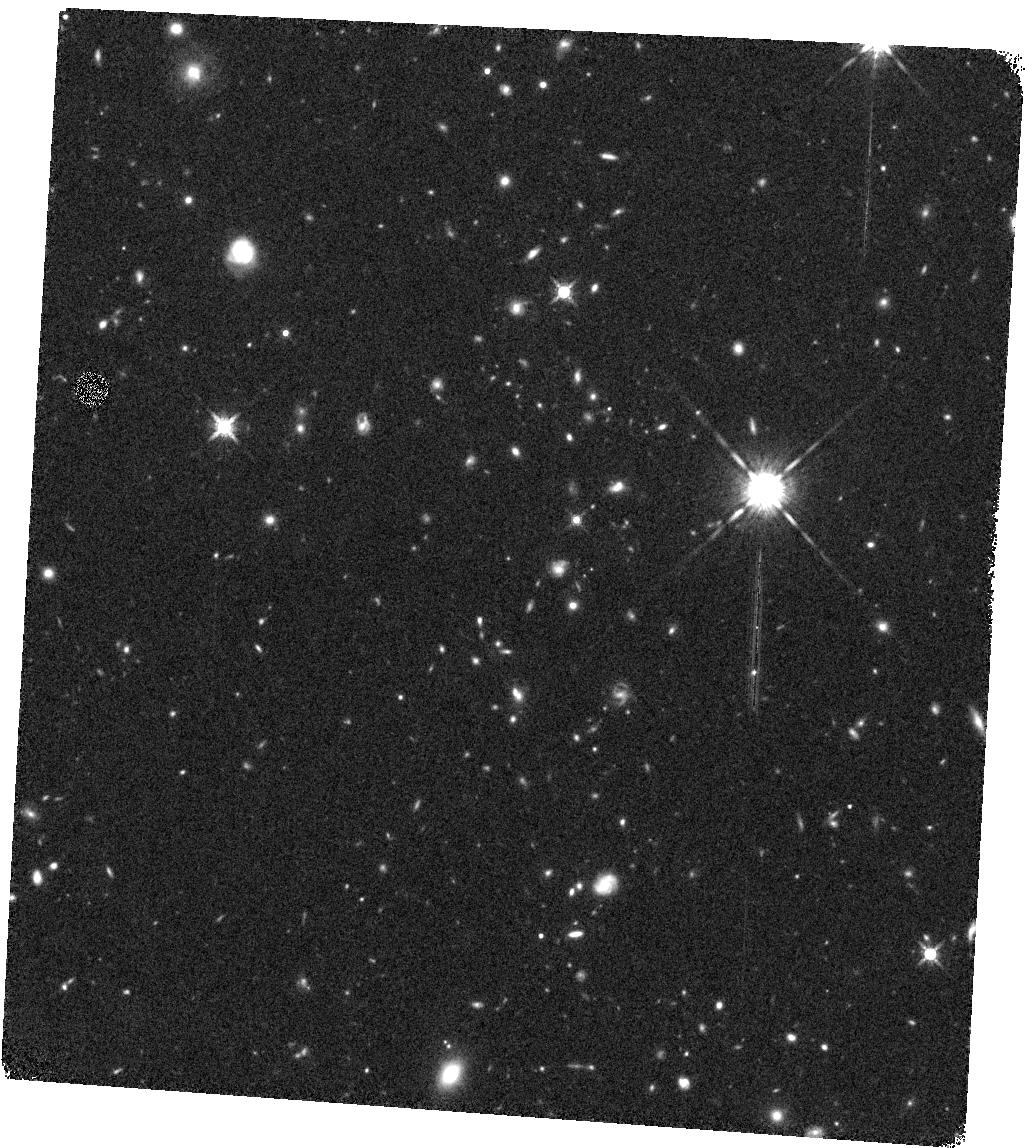
Target: J022546-035517
Instrument: WFC3/IR
Filter: F160W
Exposure: 20 min
Observation ID: hst_13306_05_wfc3_ir_f160w_icca05

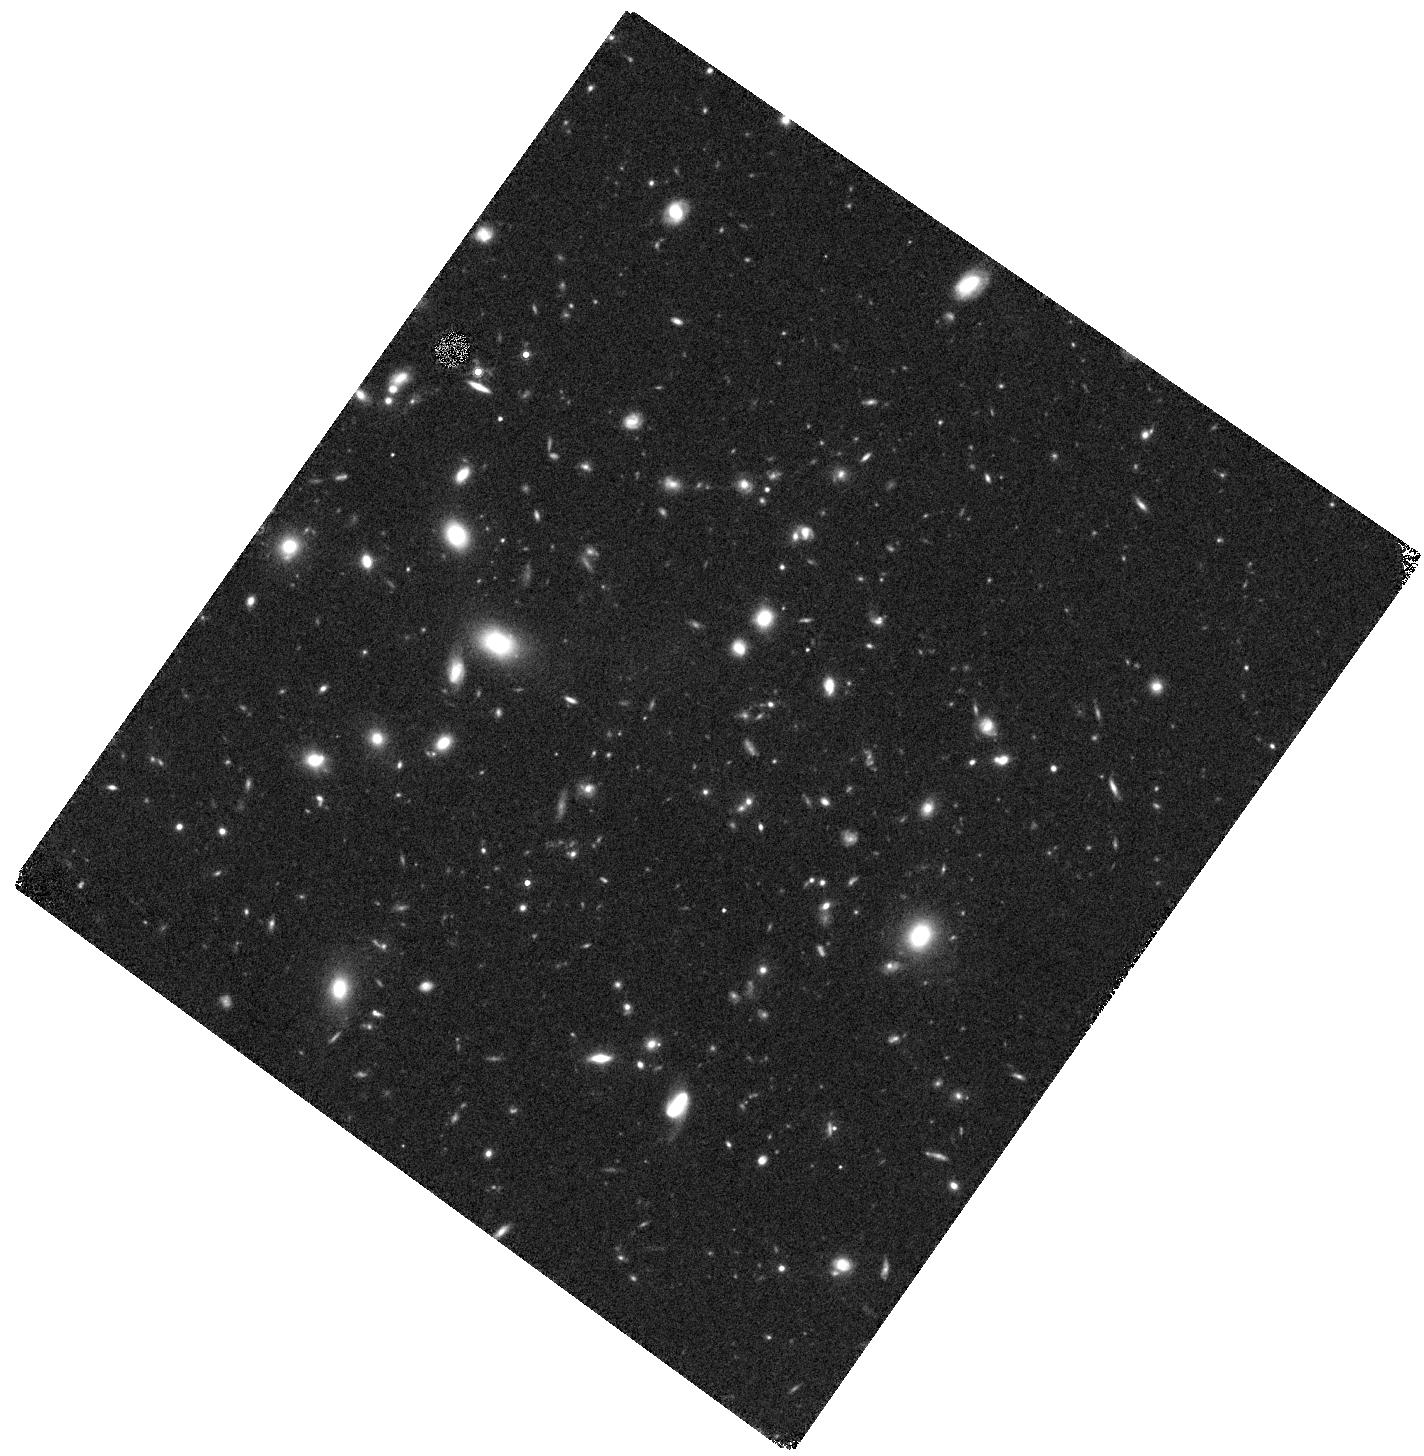
Target: J022426-032330
Instrument: WFC3/IR
Filter: F160W
Exposure: 20 min
Observation ID: hst_13306_03_wfc3_ir_f160w_icca03

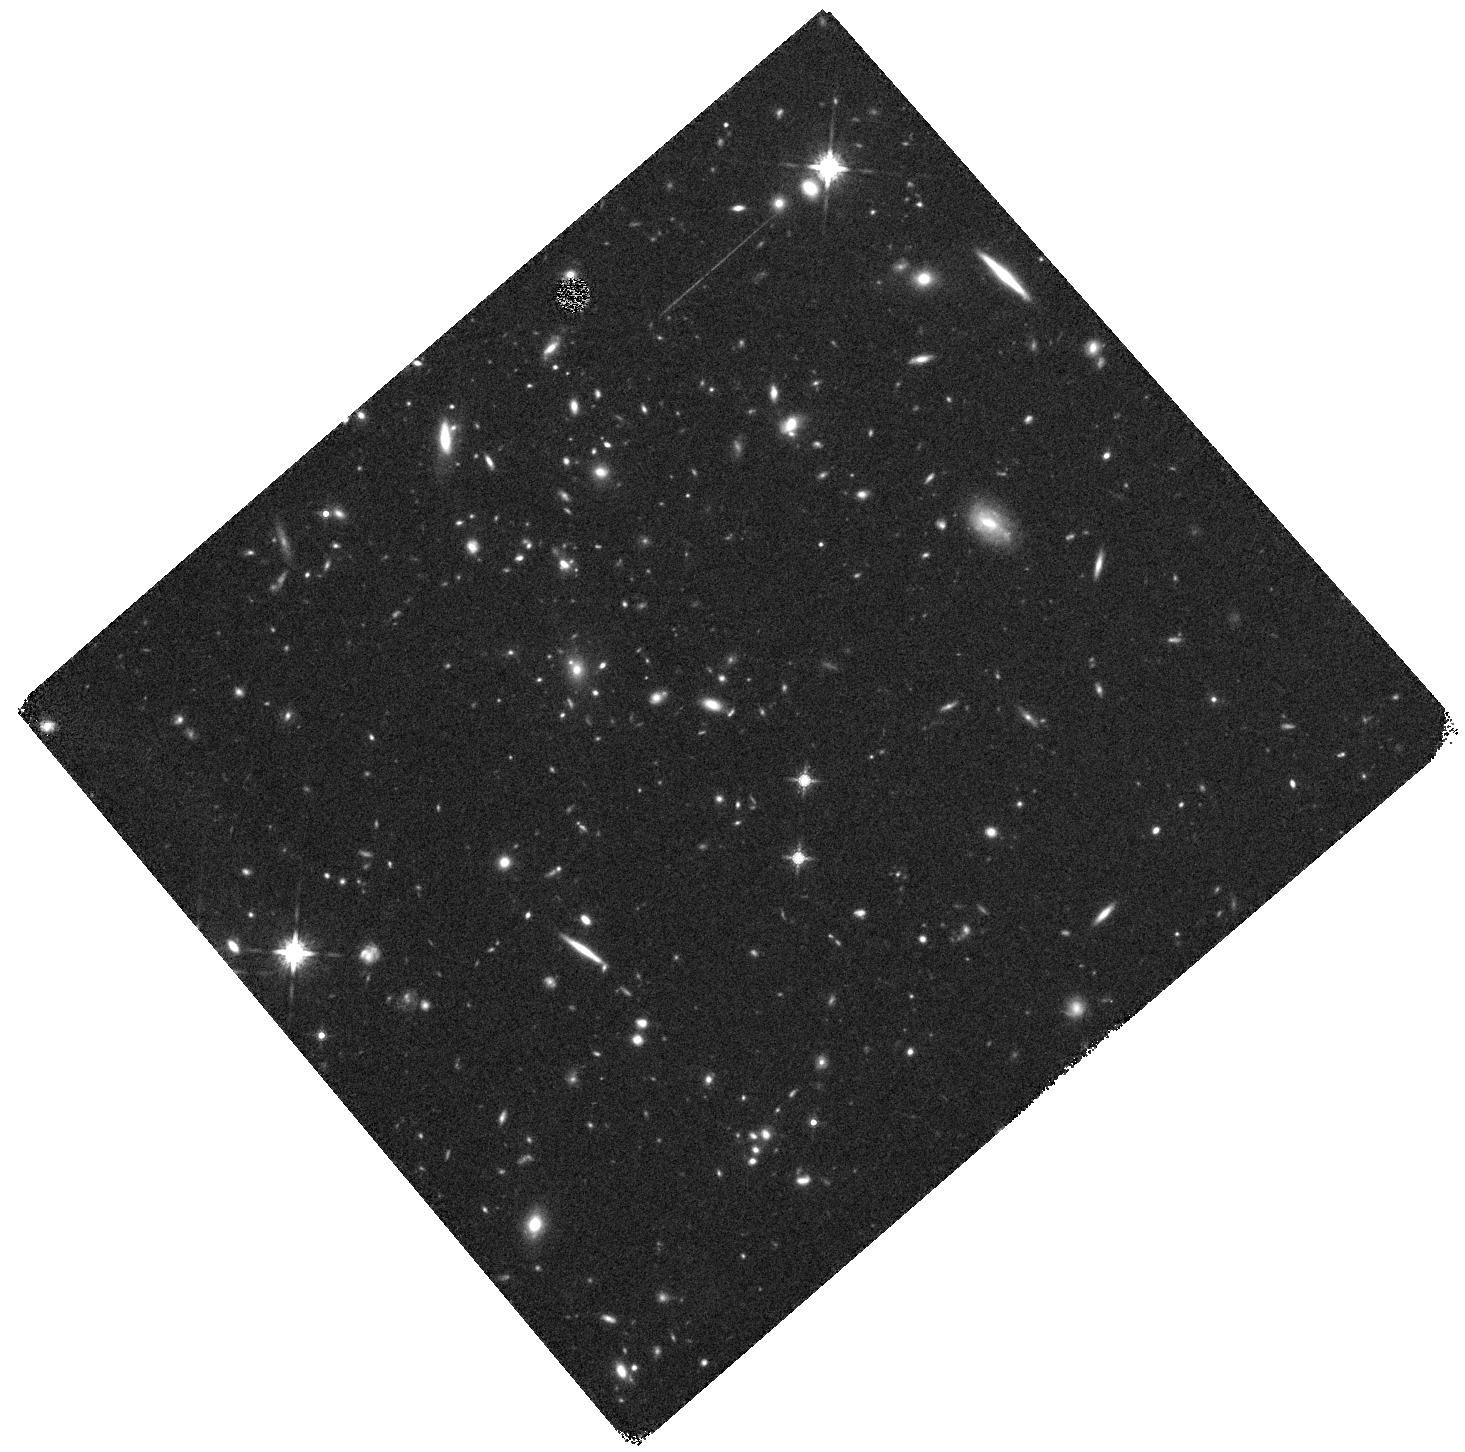
Target: J033056-284300
Instrument: WFC3/IR
Filter: F160W
Exposure: 21 min
Observation ID: hst_13306_02_wfc3_ir_f160w_icca02

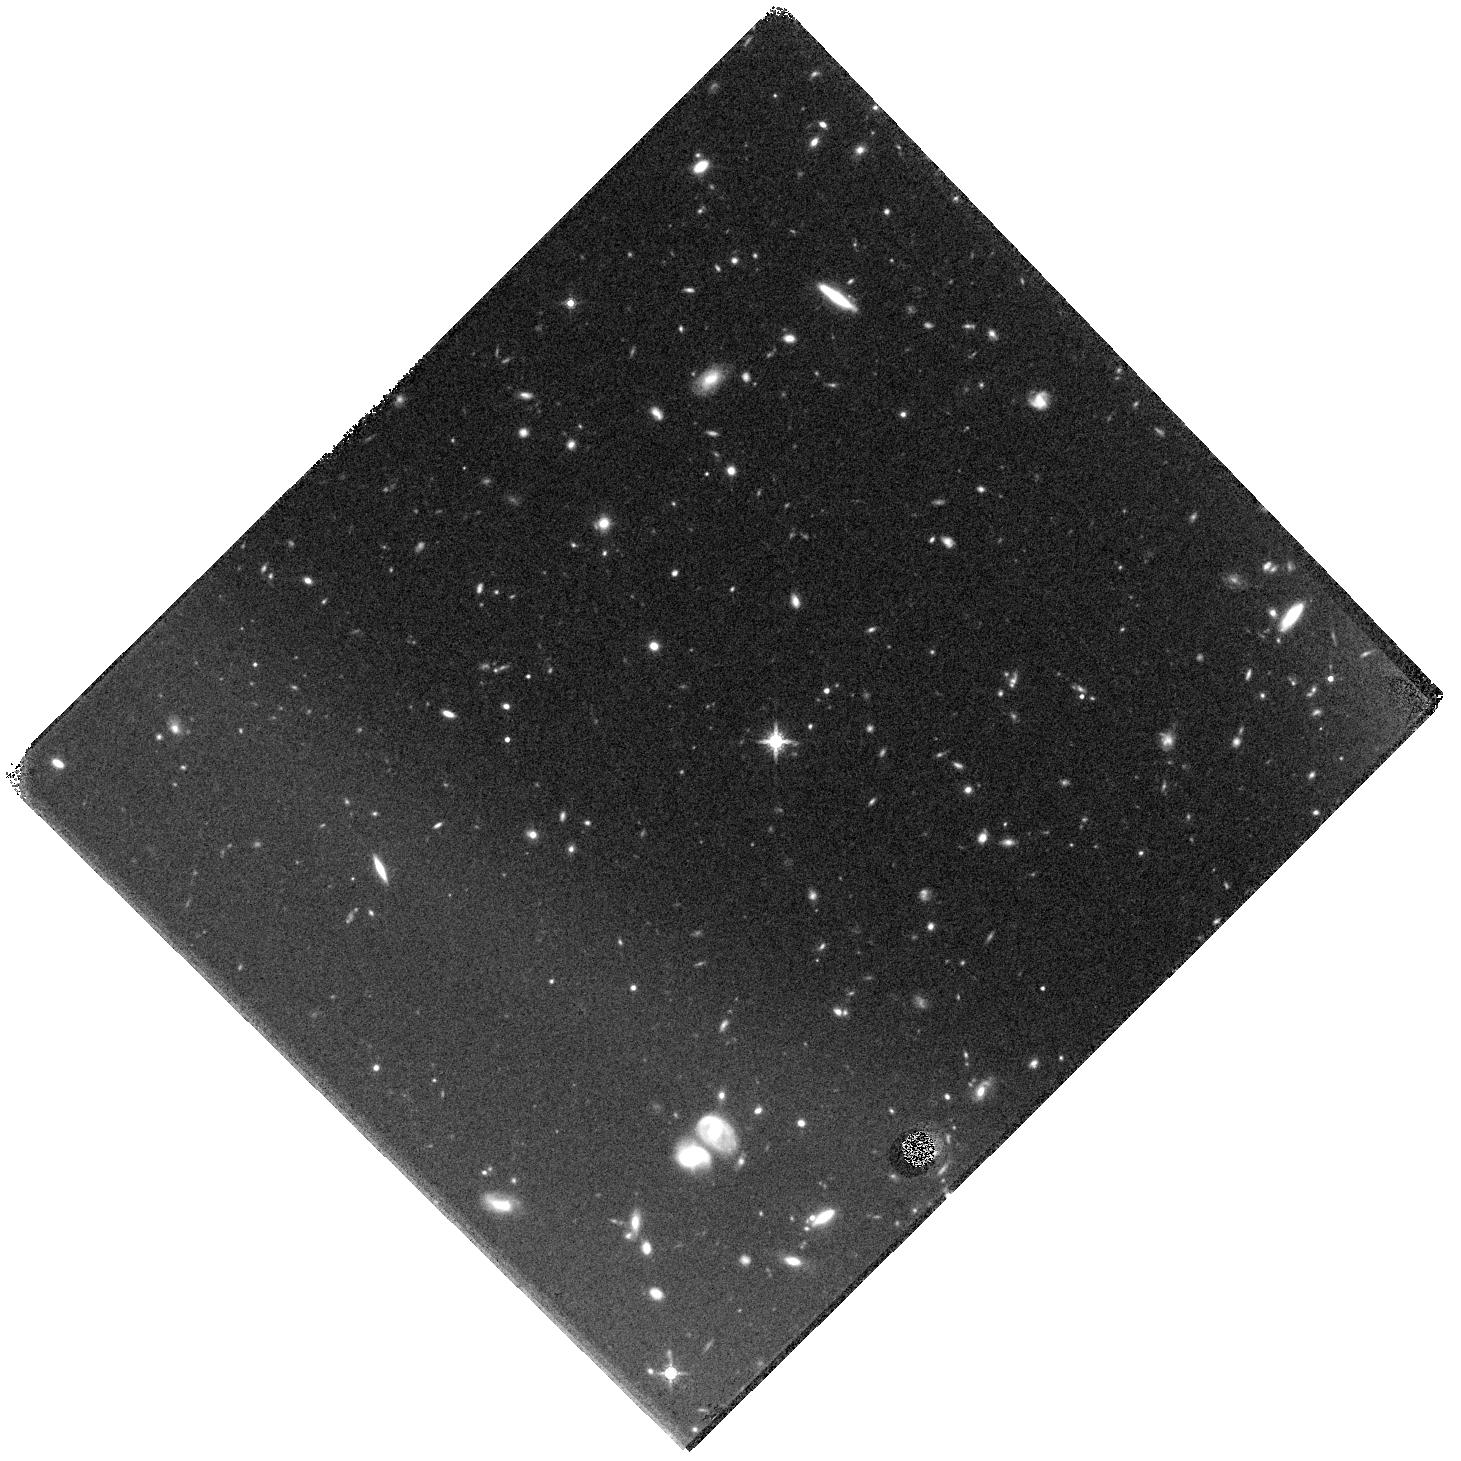
Target: J105348+580444
Instrument: WFC3/IR
Filter: F160W
Exposure: 21 min
Observation ID: hst_13306_08_wfc3_ir_f160w_icca08

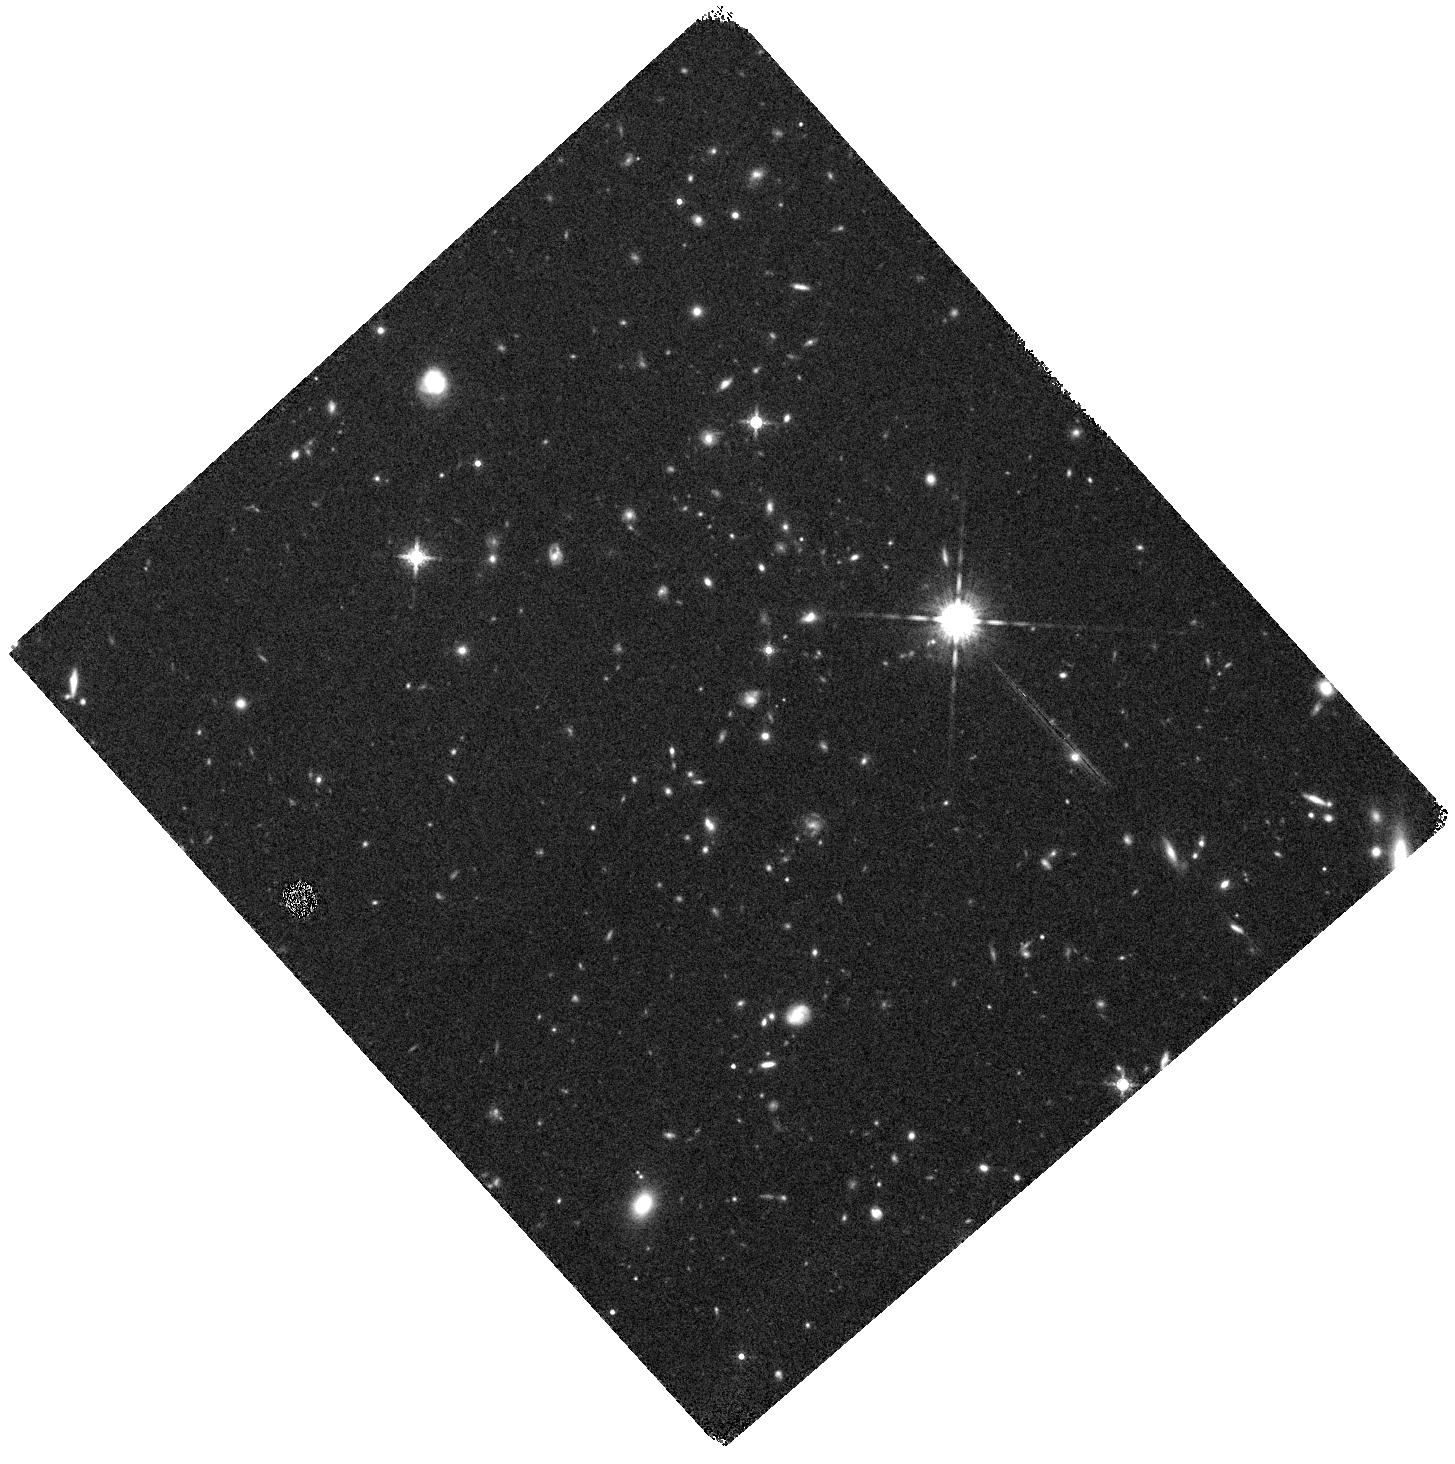
Target: J022546-035517
Instrument: WFC3/IR
Filter: F160W
Exposure: 20 min
Observation ID: hst_13306_06_wfc3_ir_f160w_icca06

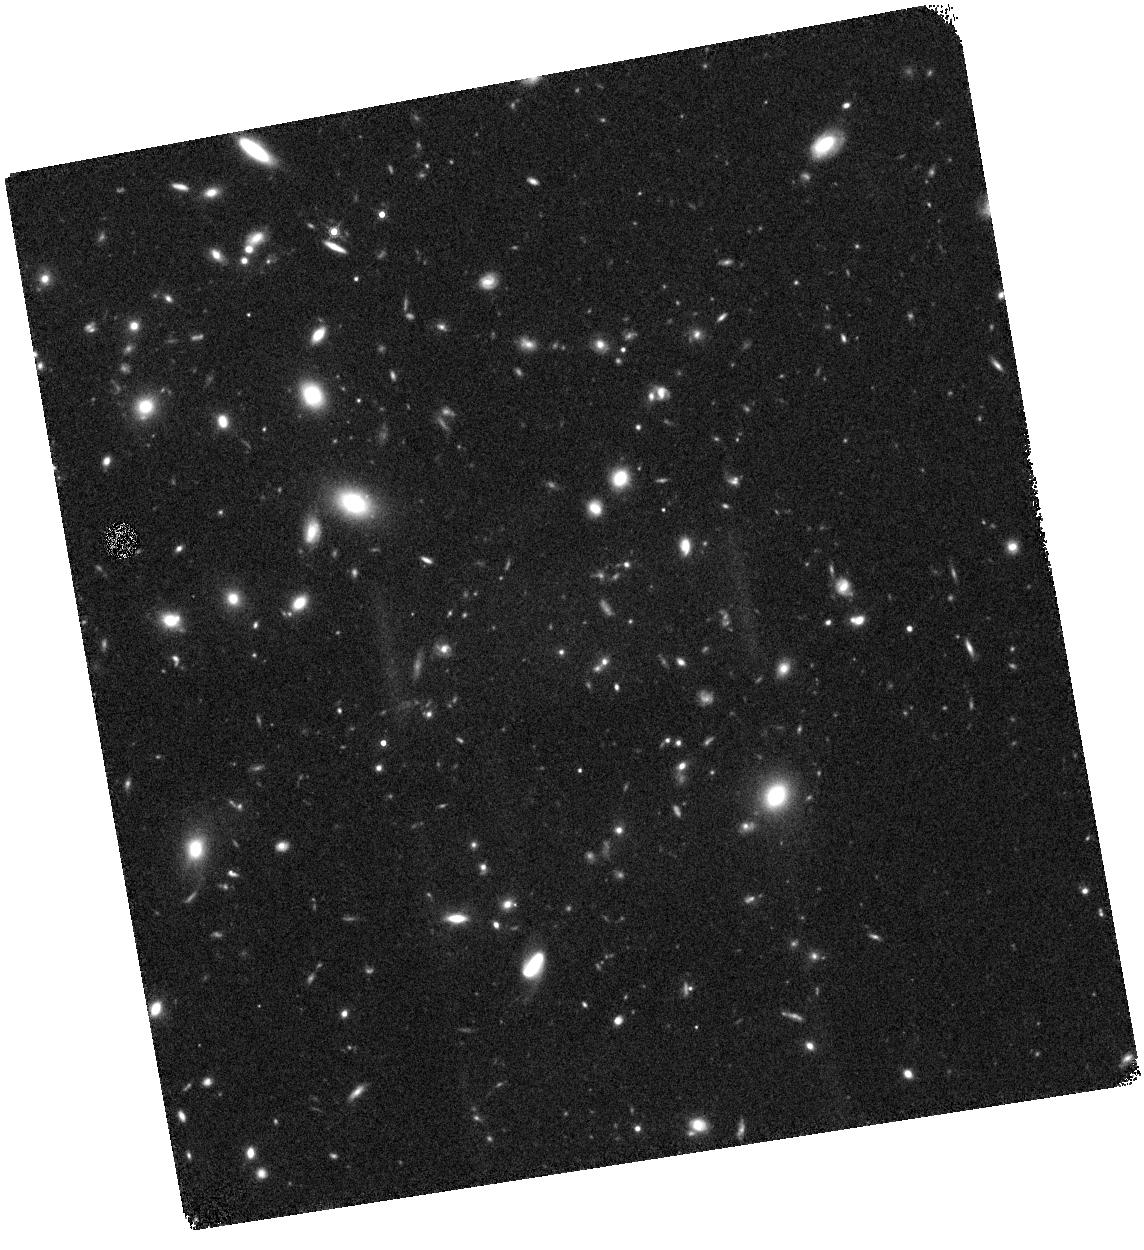
Target: J022426-032330
Instrument: WFC3/IR
Filter: F160W
Exposure: 20 min
Observation ID: hst_13306_04_wfc3_ir_f160w_icca04

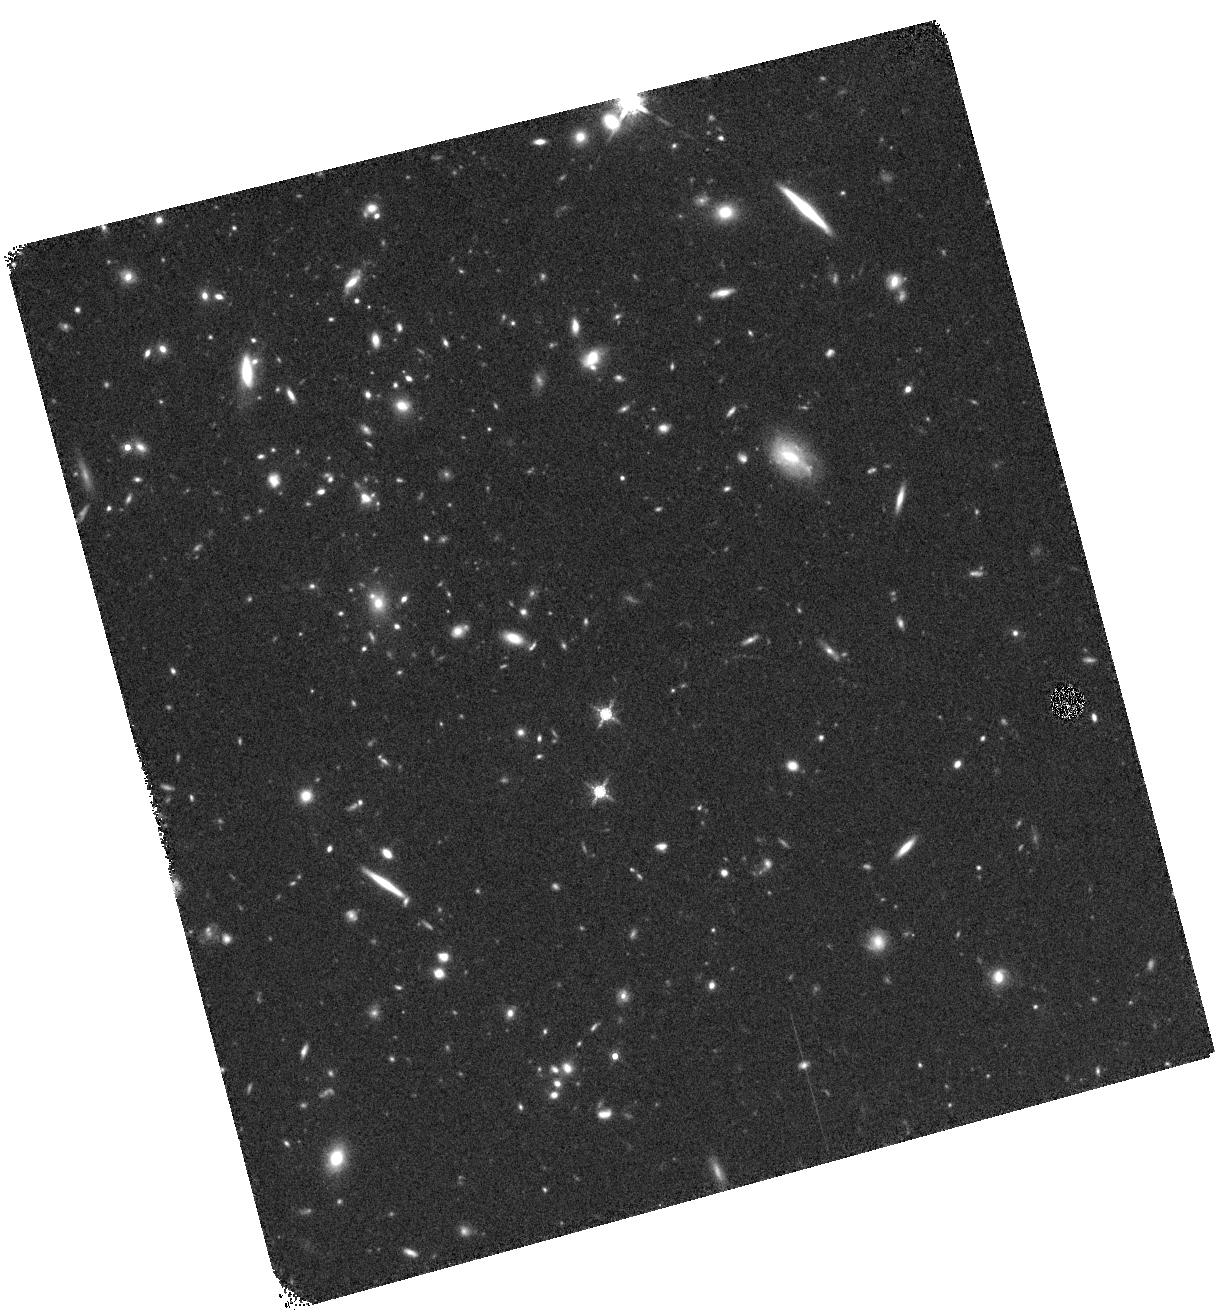
Target: J033056-284300
Instrument: WFC3/IR
Filter: F160W
Exposure: 21 min
Observation ID: hst_13306_01_wfc3_ir_f160w_icca01

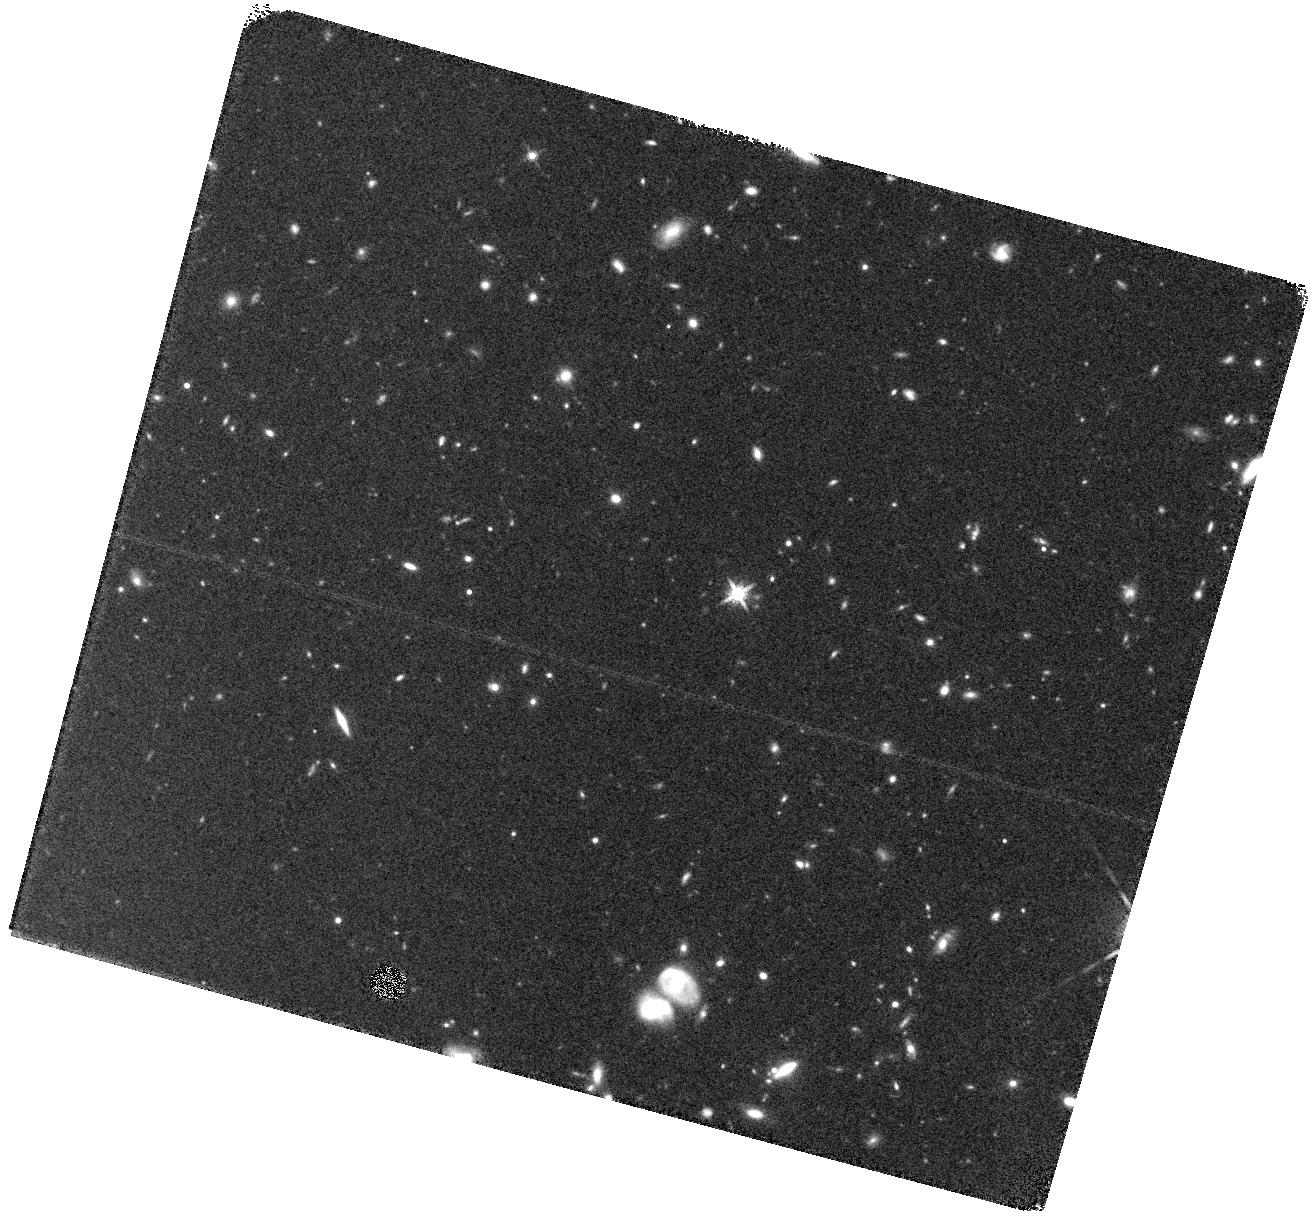
Target: J105348+580444
Instrument: WFC3/IR
Filter: F160W
Exposure: 21 min
Observation ID: hst_13306_07_wfc3_ir_f160w_icca07

Is the Size Evolution of Massive Galaxies Accelerated in Cluster Environments? (PI: Wilson, Gillian)

At z~1.6 the main progenitors of present-day massive clusters are undergoing rapid collapse, and have the highest rates of galaxy merging and assembly. Recent observational studies have hinted at accelerated galaxy evolution in dense environments at this epoch, including increased merger rates and rapid growth in galaxy size relative to the field. We propose WFC3 G102 spectroscopy and F125W (Broad J) imaging of a sample of four massive spectroscopically-confirmed clusters at z = 1.6. Our primary scientific goal is to leverage the CANDELS Wide Legacy dataset to carry out a head-to-head comparison of the sizes of cluster members relative to the field (as a function of stellar mass and Sersic index), and quantify the role of environment in the observed rapid evolution in galaxy sizes since z = 2. These clusters are four of the highest significance overdensities in the 50 square degree SWIRE fields, and will evolve over time to have present-day masses similar to Coma. They were detected using IRAC [3.6]-[4.5] color, which identifies galaxy overdensities regardless of optically red or blue color. A heroic ground-based spectroscopic campaign has resulted in 44 spectroscopically-confirmed members. However this sample is heavily biased toward star-forming (SF) galaxies, and WFC3 spectroscopy is essential to definitively determine cluster membership for 200 members, without bias with respect to quiescent or SF type. The F125W (rest-frame V-band) imaging is necessary to measure the sizes and morphologies of cluster members. 17-passband broadband imaging spanning UV, optical, near-IR, Spitzer IR and Herschel far-IR is already in hand.